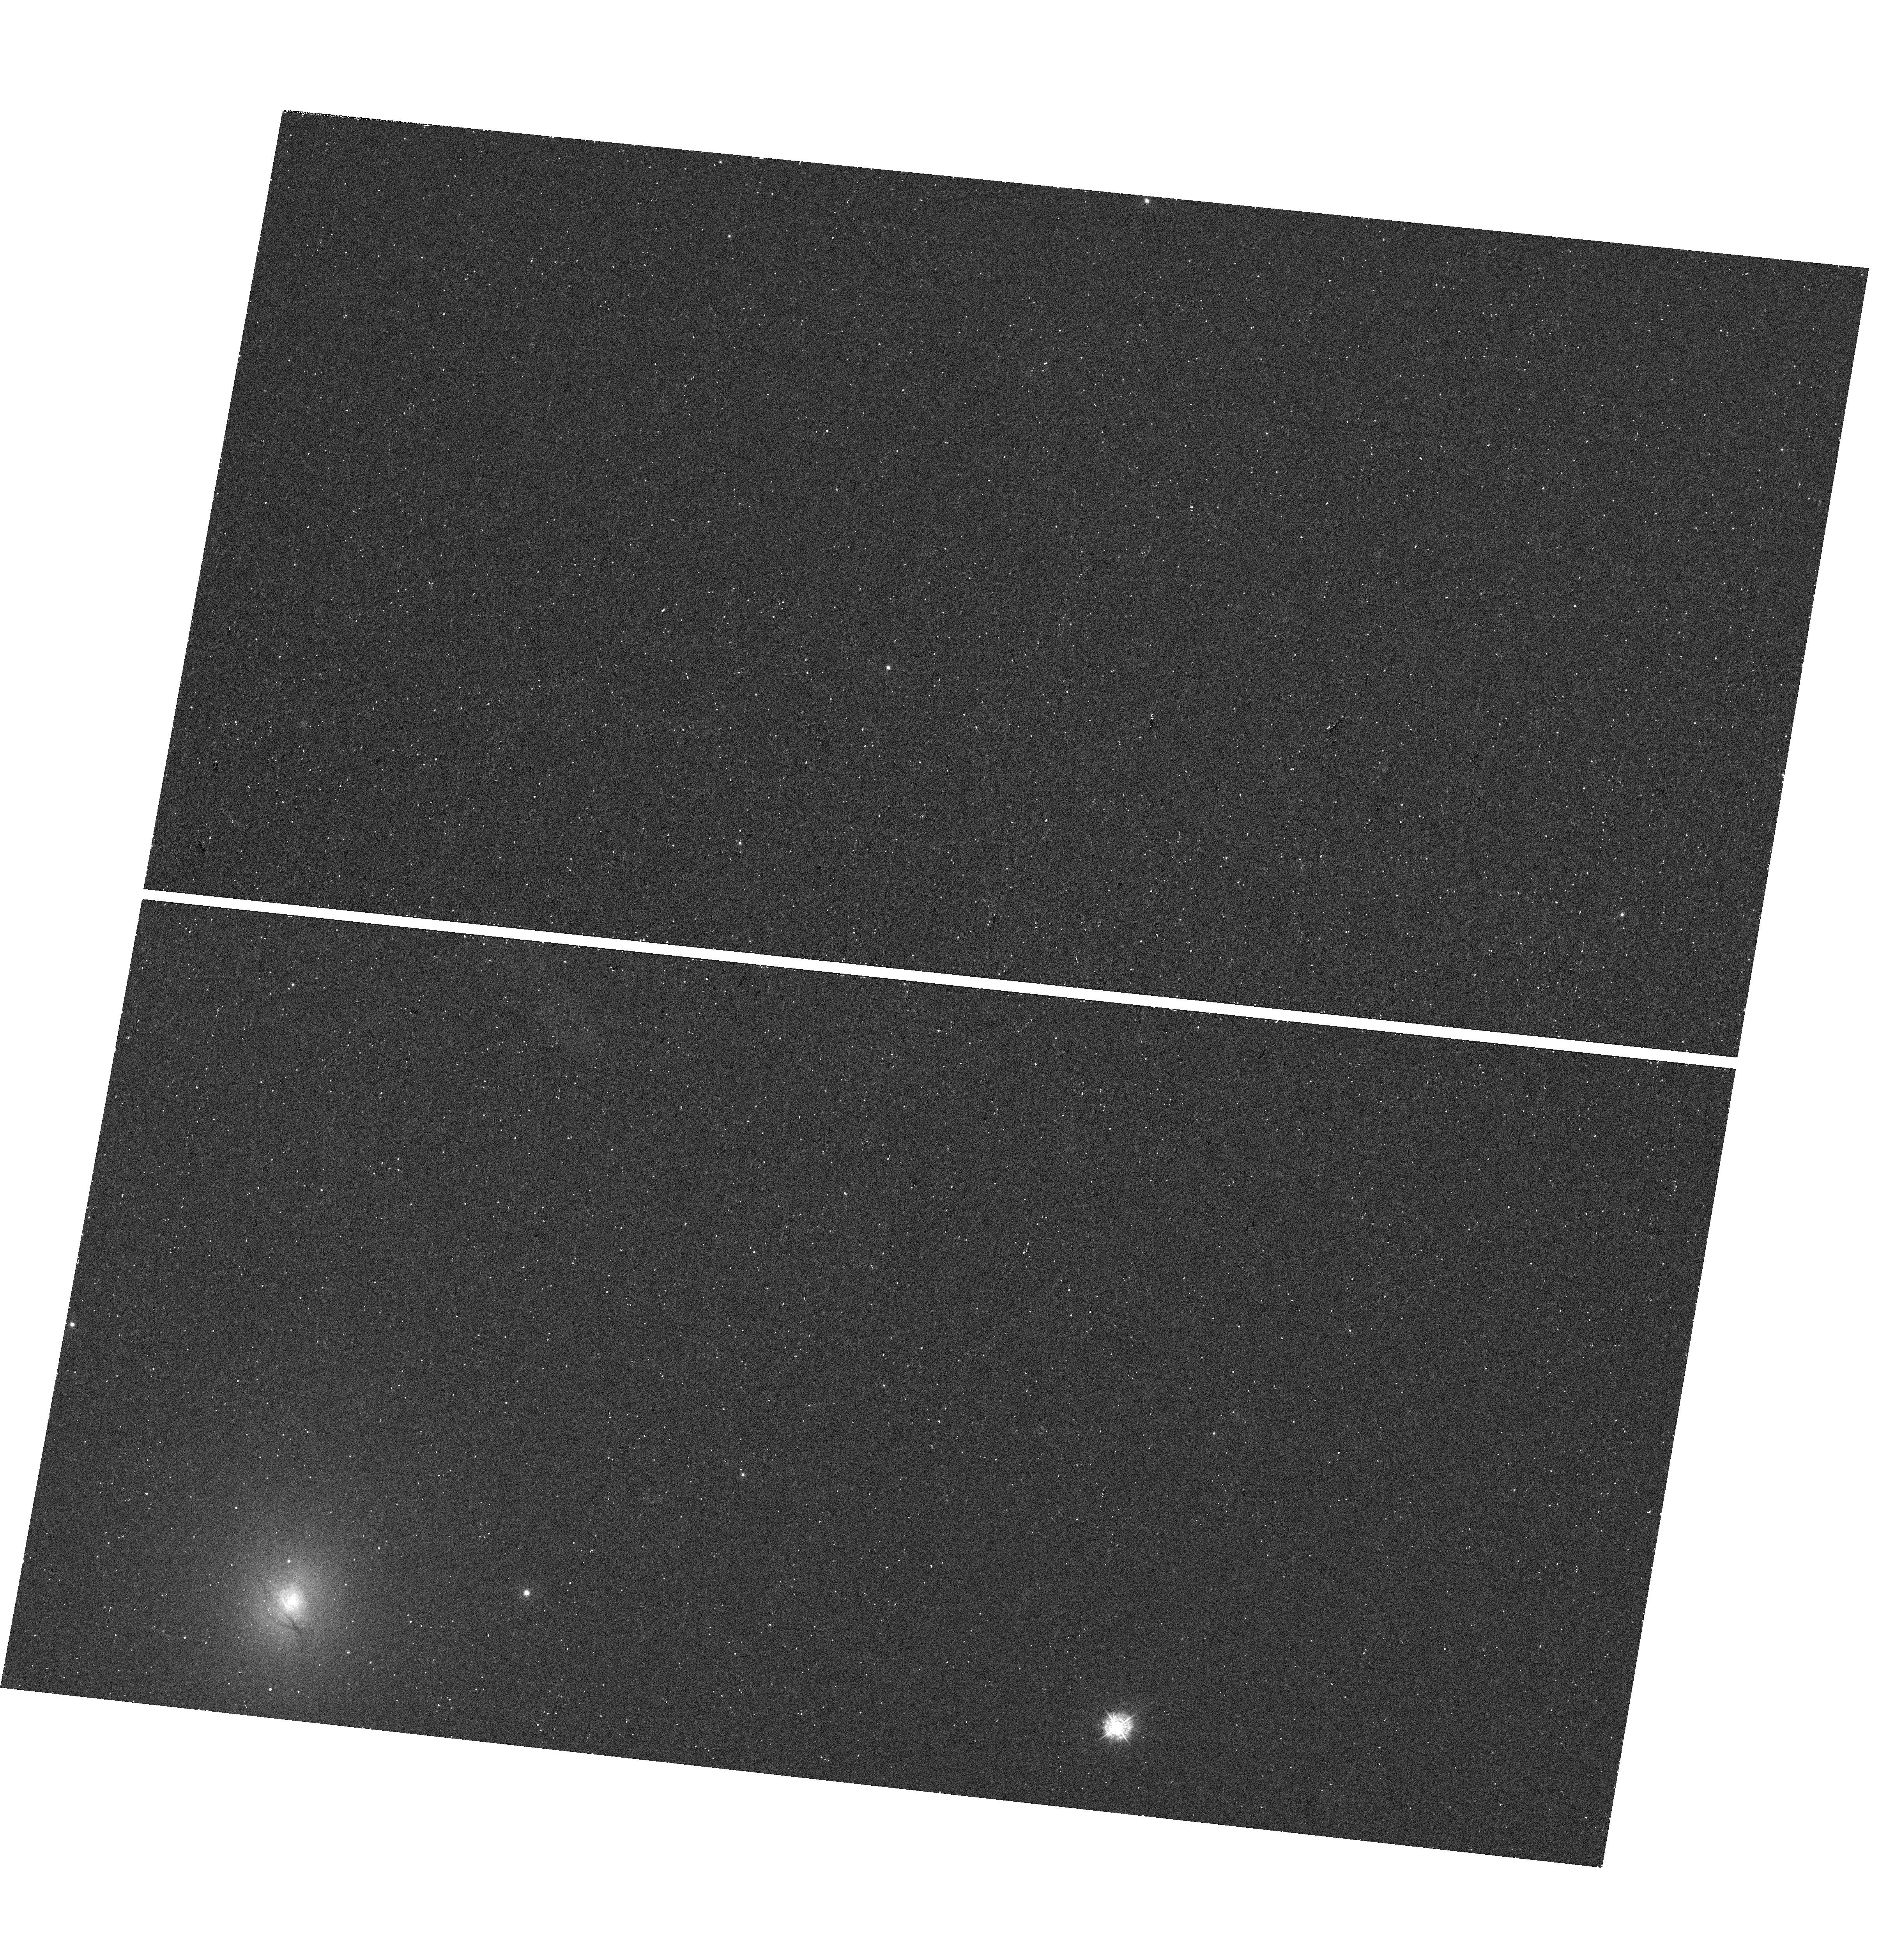
Target: NGC4993OT
Instrument: WFC3/UVIS
Filter: F336W
Exposure: 16 min
Observation ID: hst_15346_02_wfc3_uvis_f336w_idp902

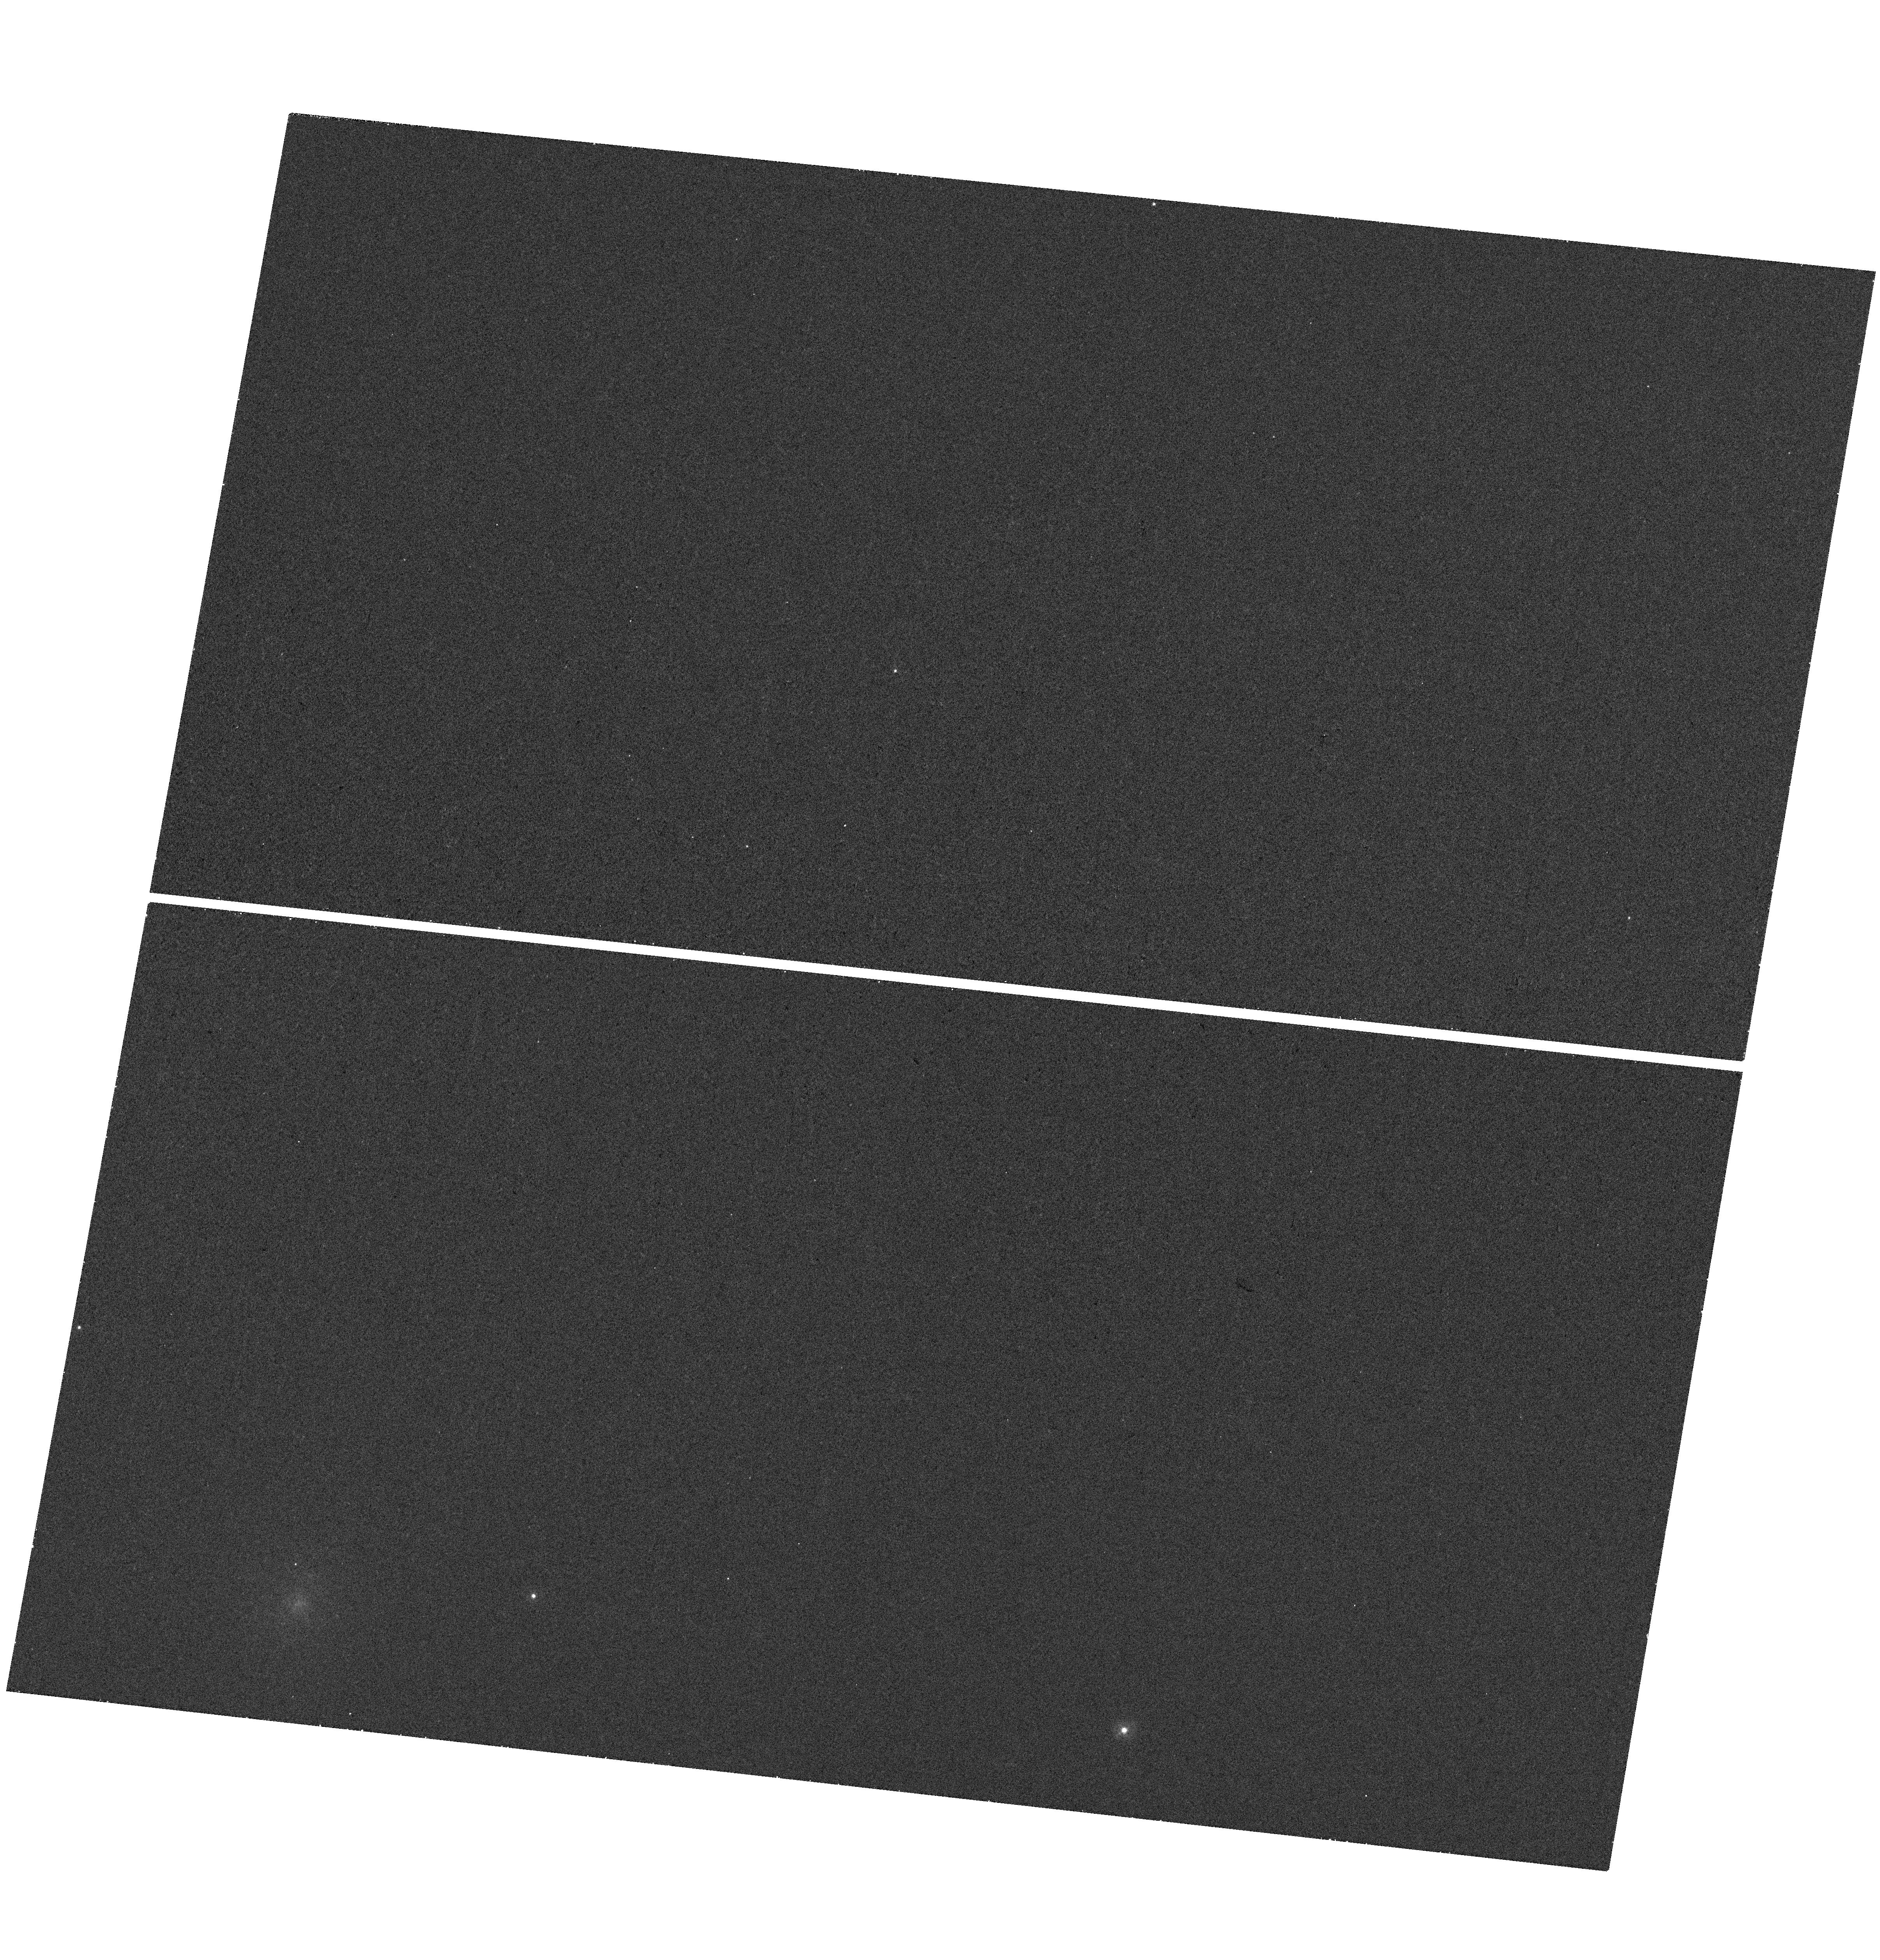
Target: NGC4993OT
Instrument: WFC3/UVIS
Filter: F275W
Exposure: 18 min
Observation ID: hst_15346_02_wfc3_uvis_f275w_idp902

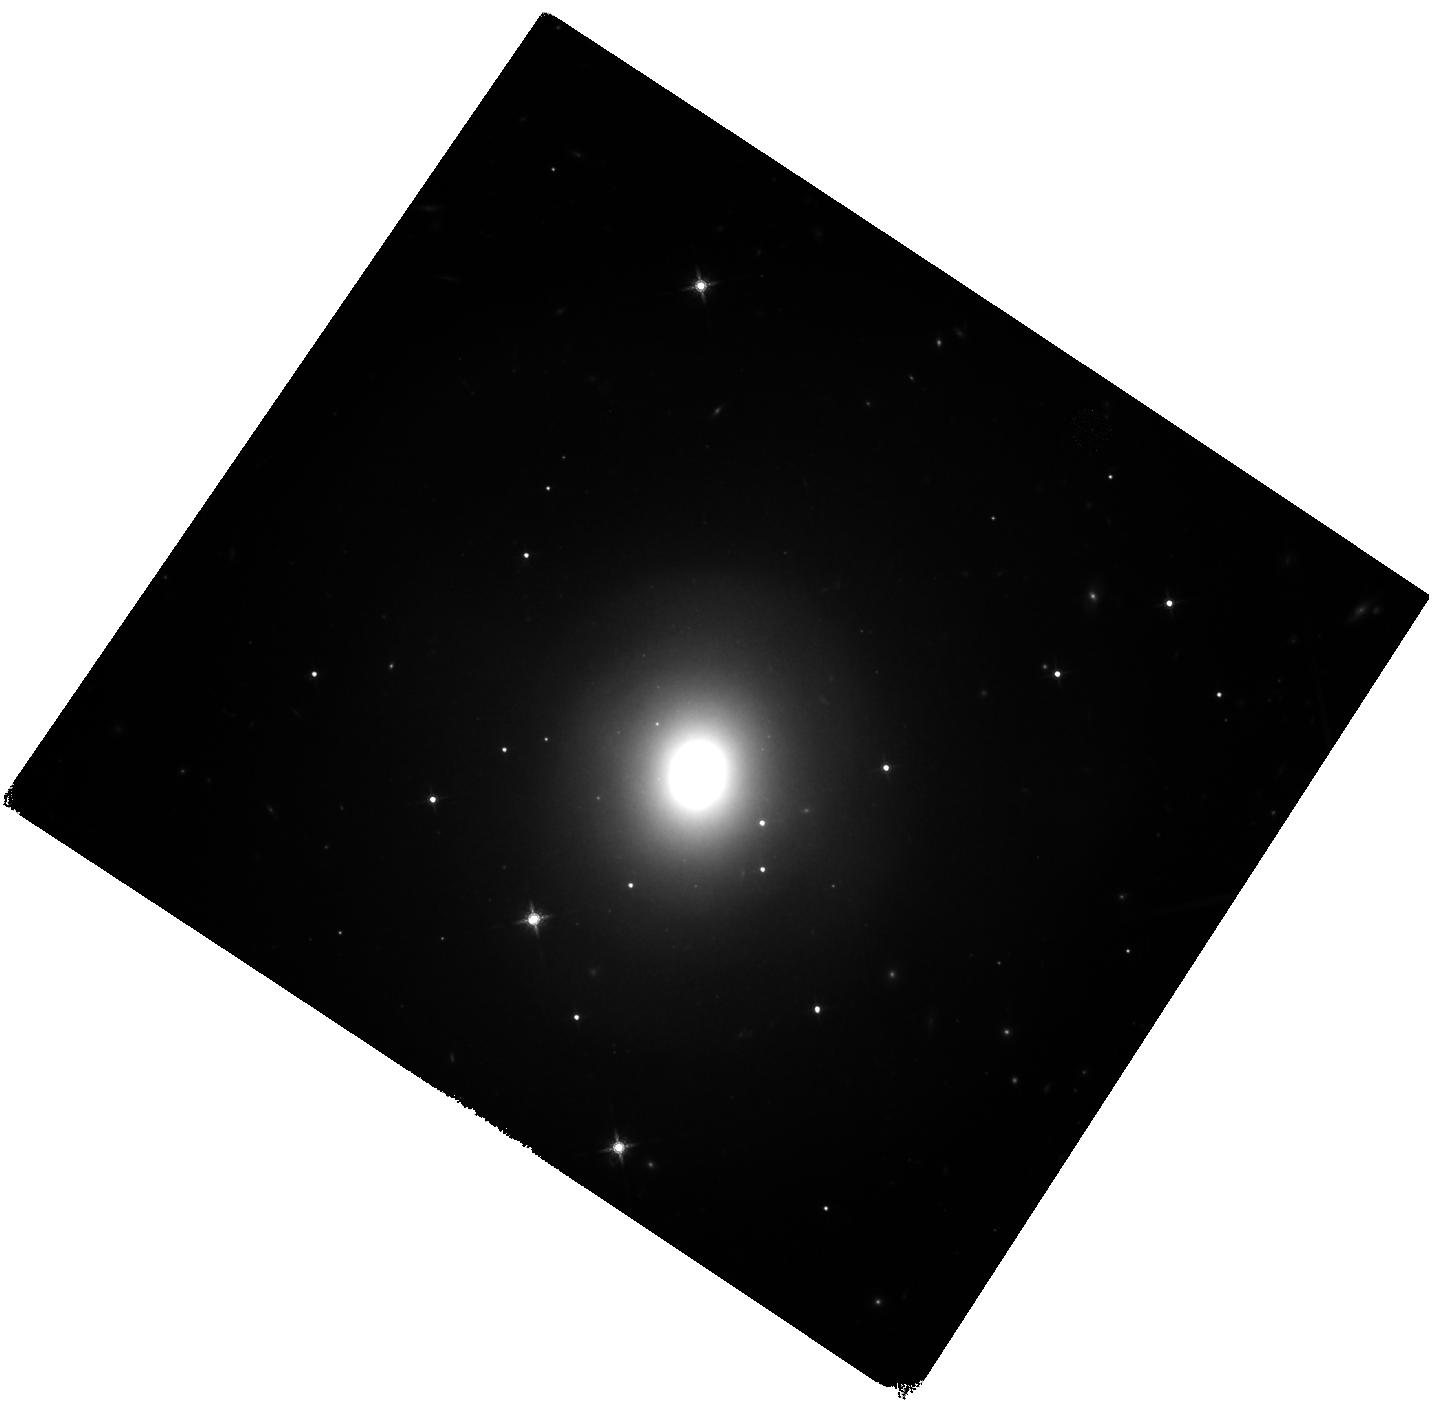
Target: NGC4993OT
Instrument: WFC3/IR
Filter: F160W
Exposure: 40 min
Observation ID: hst_15346_03_wfc3_ir_f160w_idp903

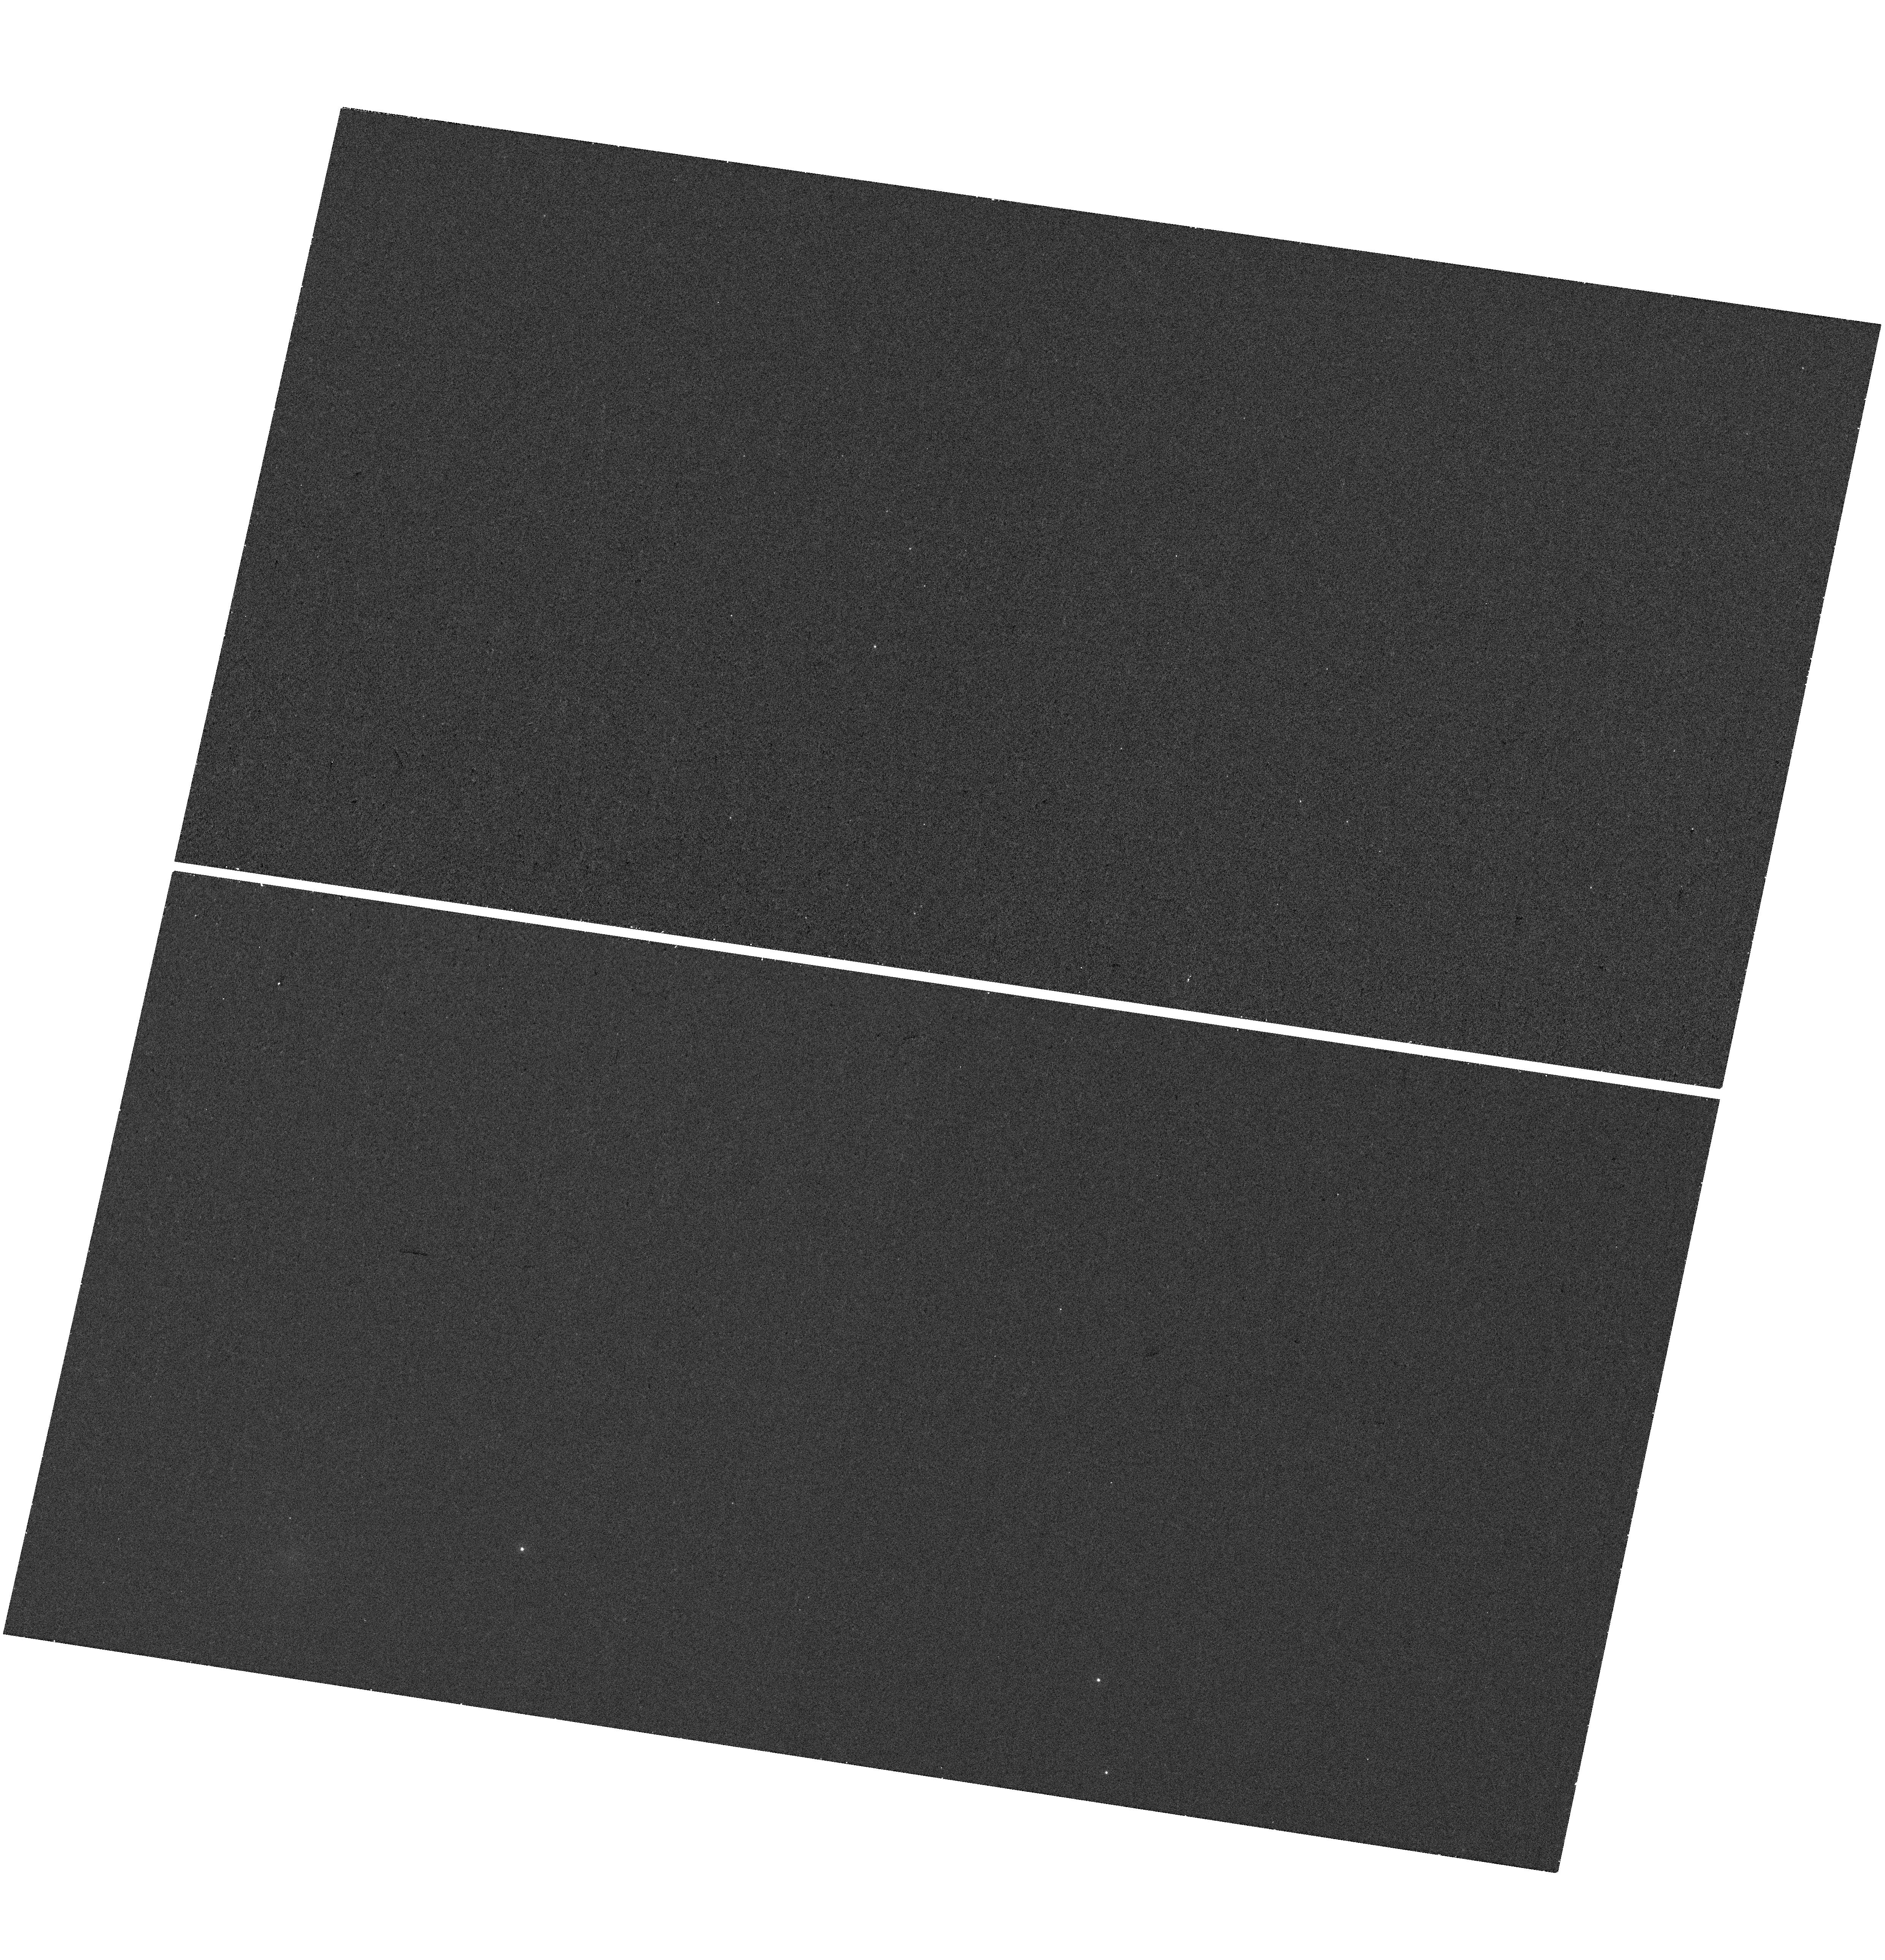
Target: NGC4993OT
Instrument: WFC3/UVIS
Filter: F225W
Exposure: 18 min
Observation ID: hst_15346_01_wfc3_uvis_f225w_idp901

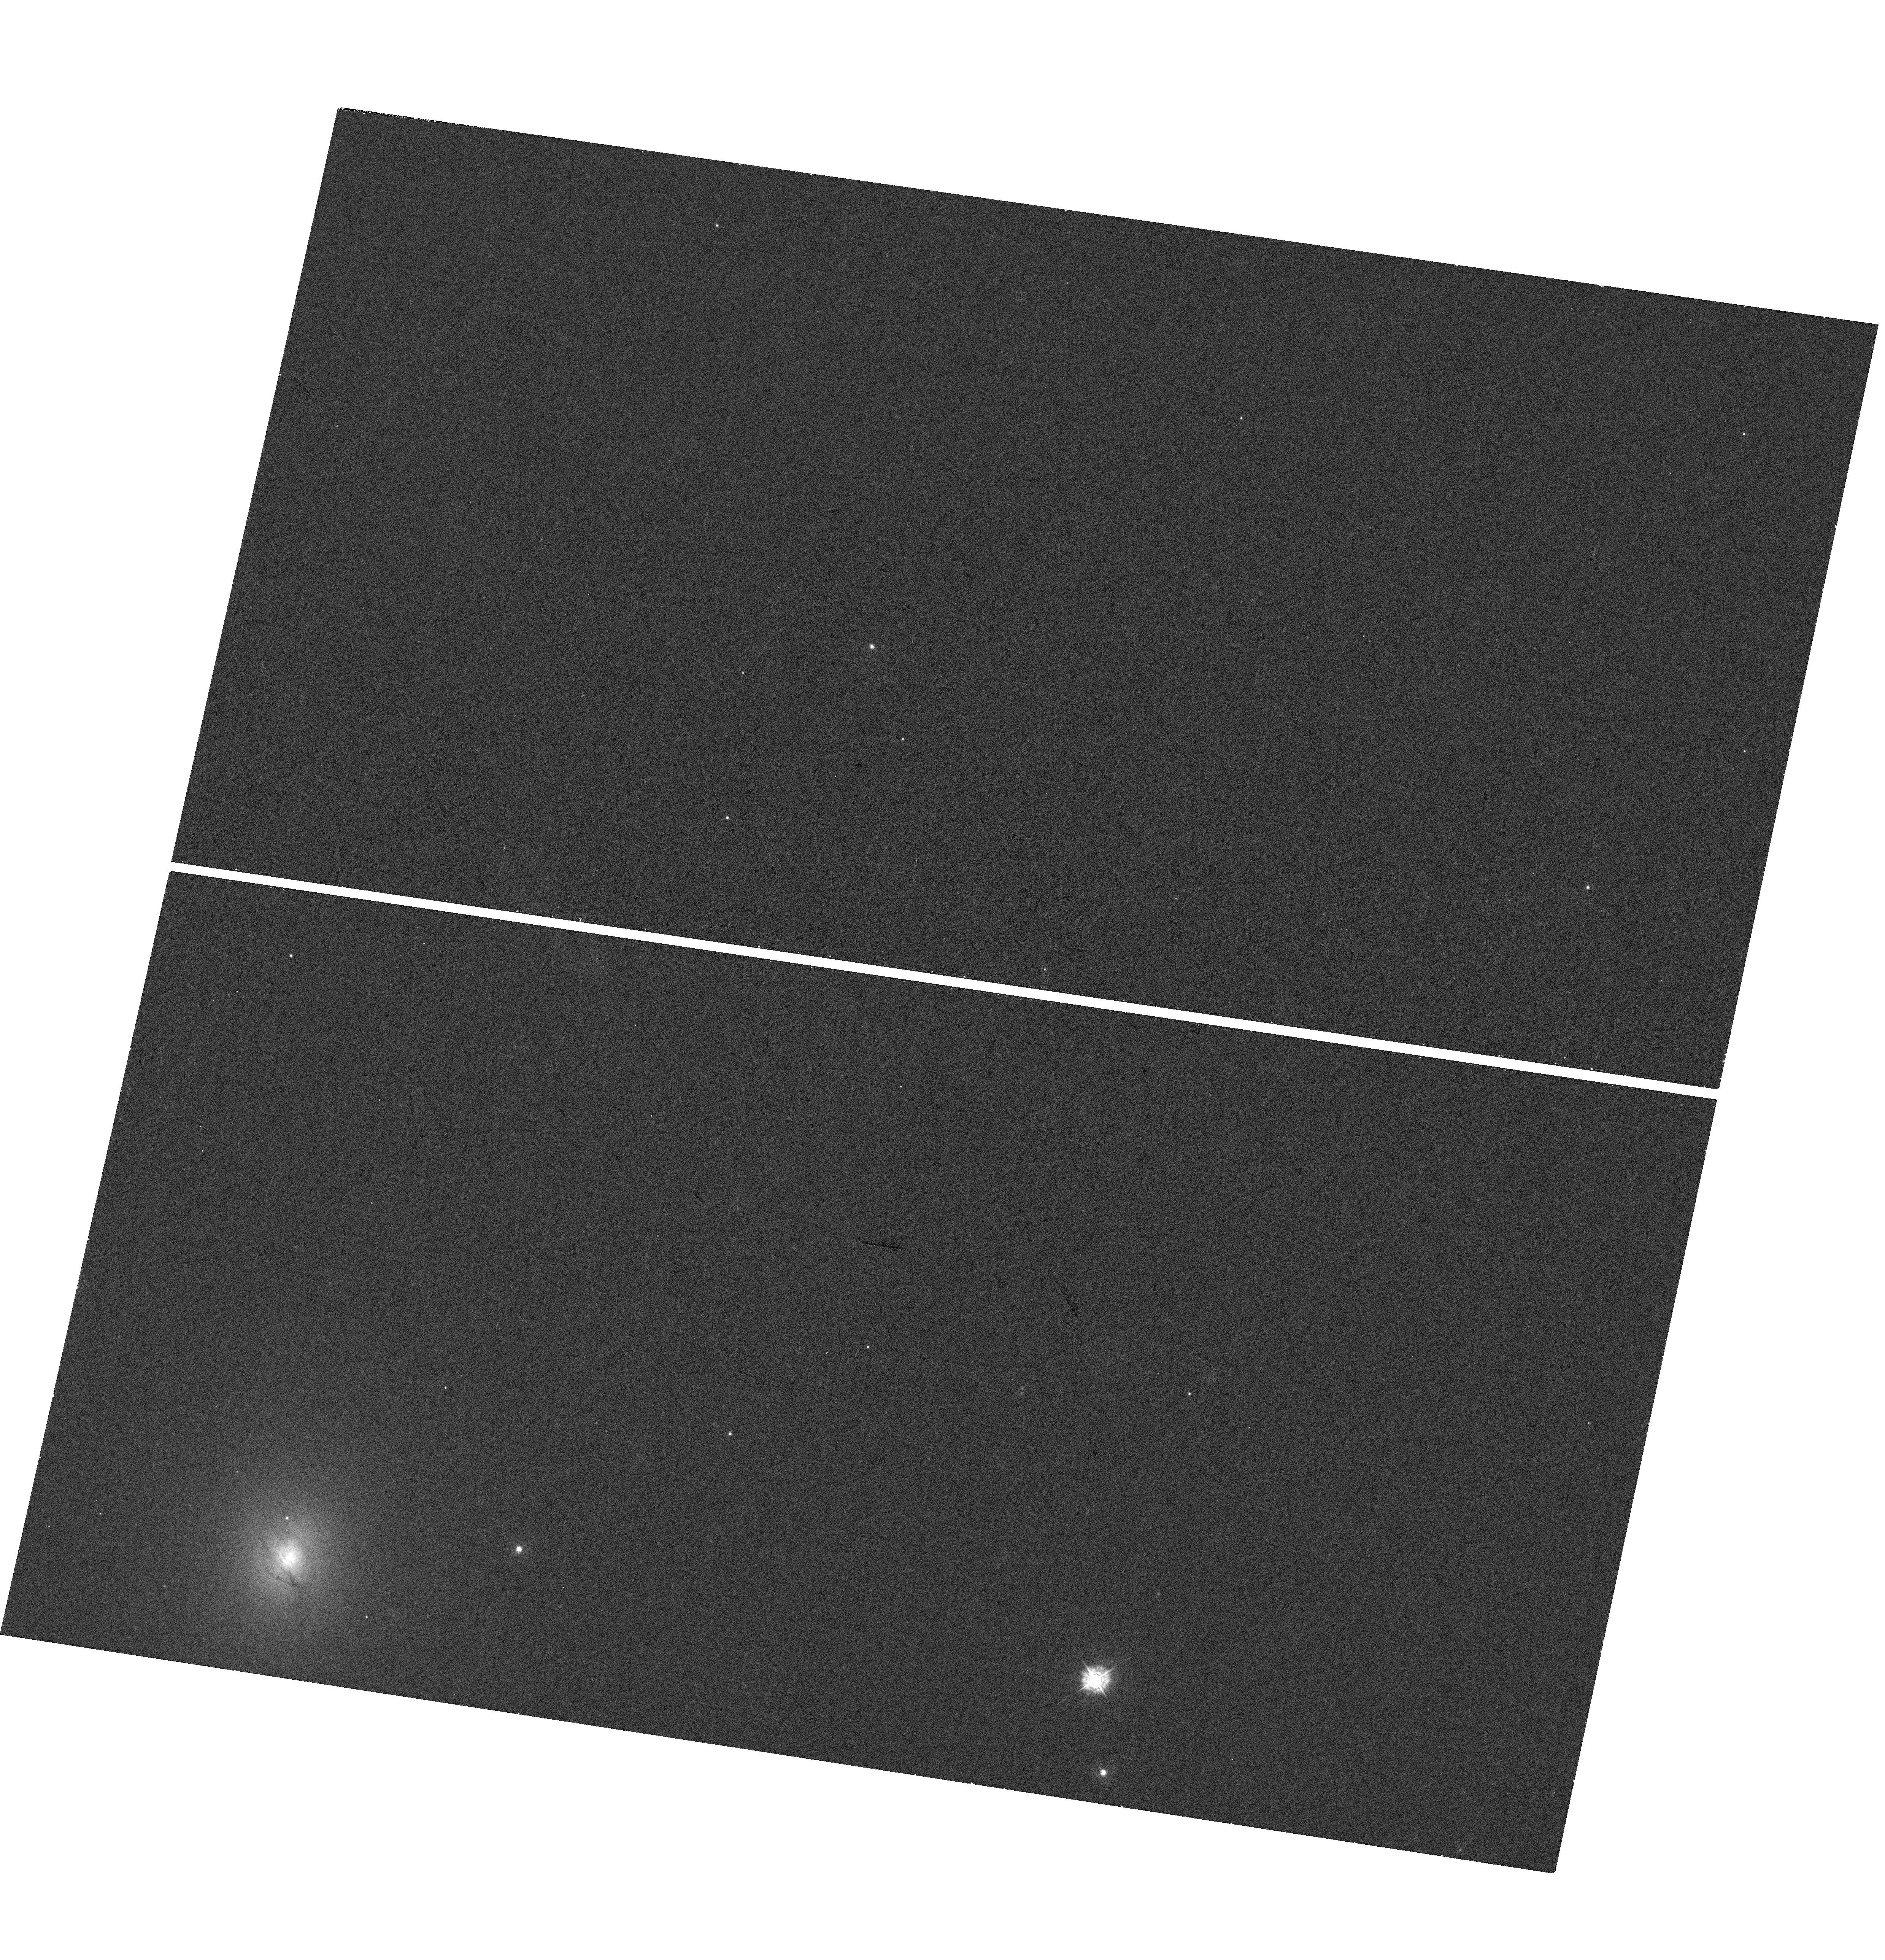
Target: NGC4993OT
Instrument: WFC3/UVIS
Filter: F336W
Exposure: 18 min
Observation ID: hst_15346_01_wfc3_uvis_f336w_idp901

Verifying a candidate counterpart to gravitational waves (PI: Kasliwal, Mansi)

With advances in sensitivity of gravitational wave interferometers, the direct detection of neutron star mergers should be imminent. Identification of an electromagnetic counterpart would enable a wealth of astrophysics and answer the long-standing question of whether neutron star mergers are the missing cosmic mines of heavy elements synthesized by the r-process. We will be searching for a fast-fading optical counterpart with the new Zwicky Transient Facility at Palomar Observatory. Here, we propose to use HST/WFC3 to look for infrared emission from a single, most-promising candidate optical counterpart. The infrared emission would serve as a direct diagnostic of the radioactive decay of heavy elements.